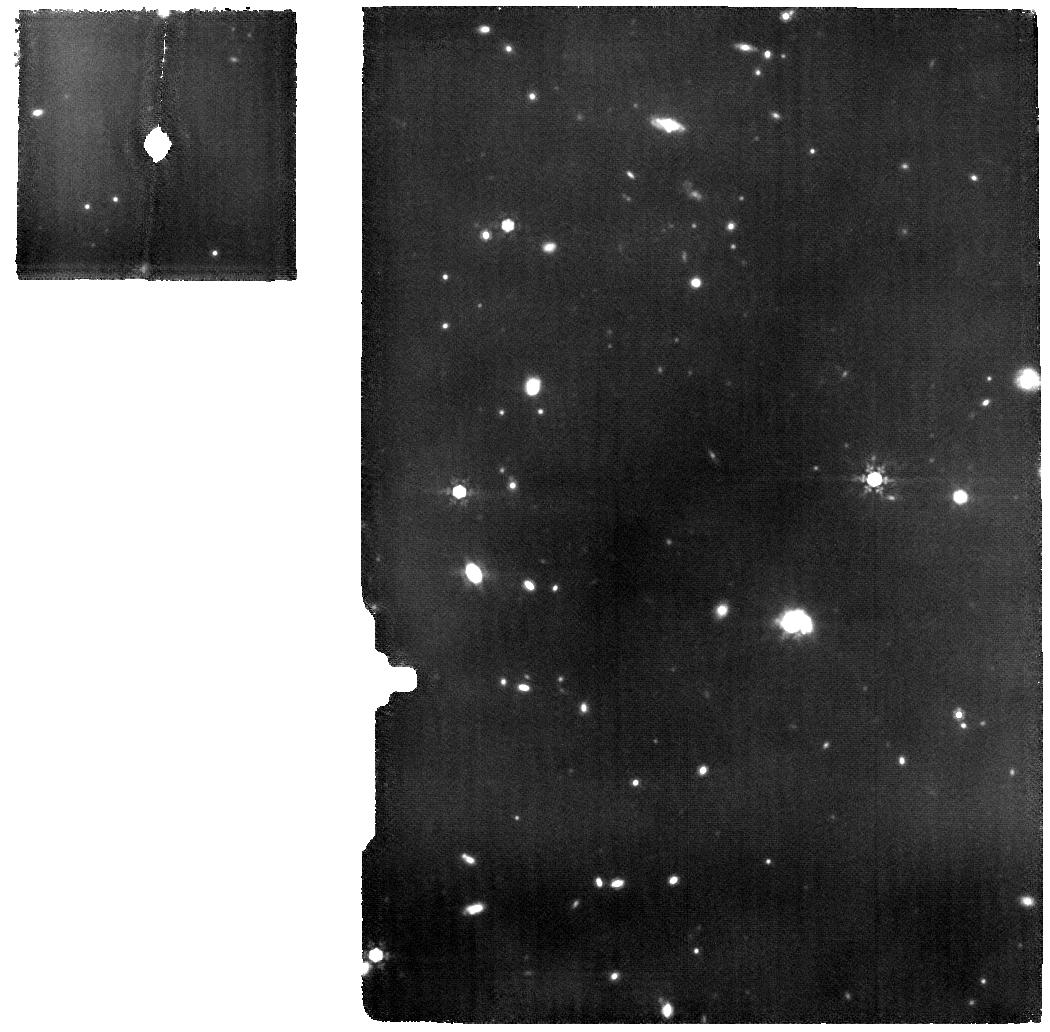
Target: GNZ11
Instrument: MIRI
Filter: F1000W
Exposure: 7.2 h
Observation ID: jw02926-o002_t001_miri_f1000w

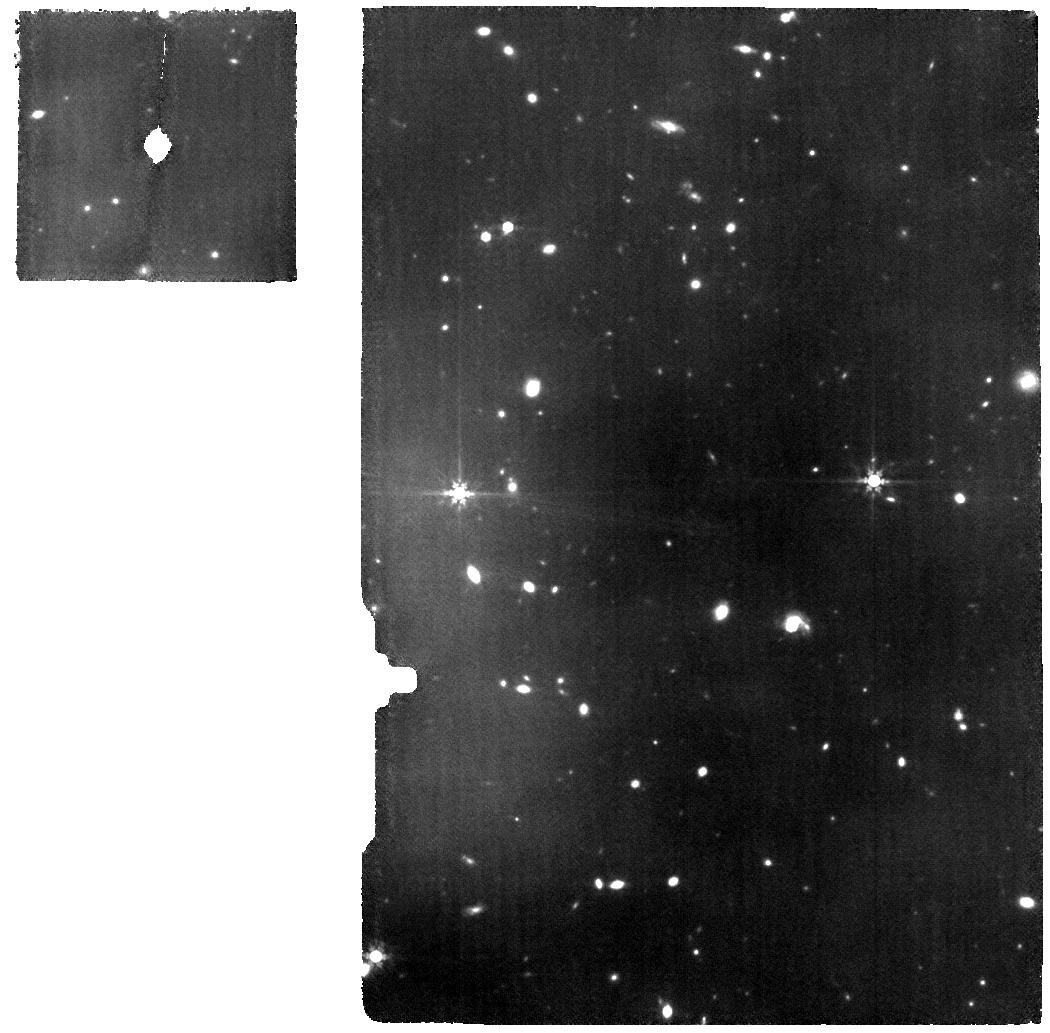
Target: GNZ11
Instrument: MIRI
Filter: F770W
Exposure: 4.8 h
Observation ID: jw02926-o001_t001_miri_f770w

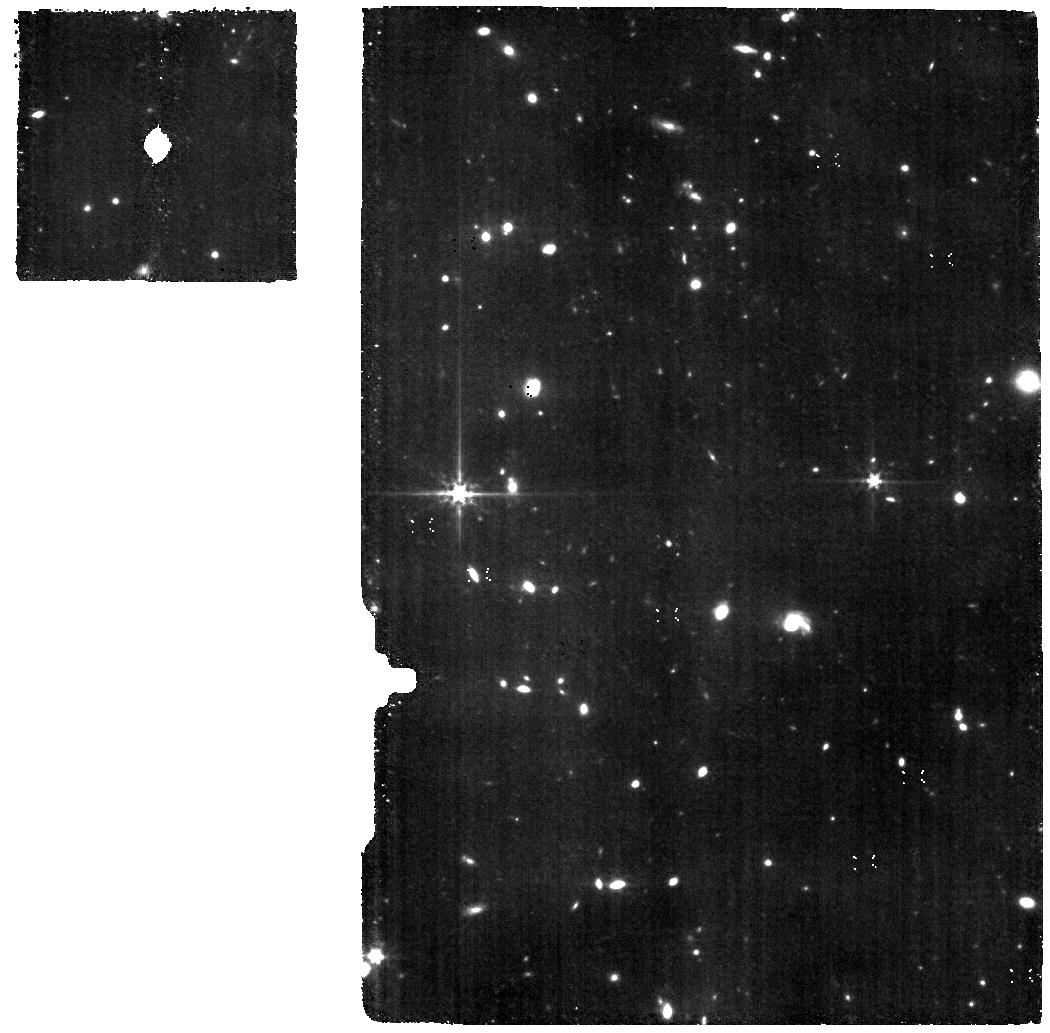
Target: GNZ11
Instrument: MIRI
Filter: F560W
Exposure: 2.4 h
Observation ID: jw02926-o001_t001_miri_f560w

A pathfinder study of the physical properties of the earliest galaxies. MIRI spectroscopy of GN-z11, a galaxy at redshift 11 (PI: Colina Robledo, Luis)

JWST has already revolutionized the study of the early galaxy formation in the Universe with the unambiguous spectroscopic identification of several galaxies at redshifts above 10 and up to 13.2. High-redshift (7 < z < 9.6) sources do show strong Hbeta+[OIII] emission lines, characterized by extremely high rest-frame equivalent widths ranging from 1000A to 3200A. The MIRI spectrograph (MRS) is the only instrument onboard JWST that can, for the first time, provide the opportunity of detecting these strong optical emission lines ([OIII]4959,5007A, Halpha, Hbeta) at the highest redshifts (z >10), during the early phases of the formation of galaxies and reionization in the Universe. We propose MRS spectroscopy of GN-z11, the brightest known galaxy at redshift beyond 10. Key properties such as the nebular extinction, star formation rate, ionization conditions, dynamical mass, metallicity, ionizing photon rate and production efficiency will be spectroscopically derived for the first time in a galaxy at a redshift of 11. This proposal represents a pathfinder study of the earliest galaxies when the universe was less than 500 million years old. The proposed observations will use the unprecedented and unique capabilities of MIRI/JWST to investigate the physical properties of the population of the earliest bright or weak-lensed galaxies in the Universe, into the early phases of the Epoch of Reionization of the Universe.